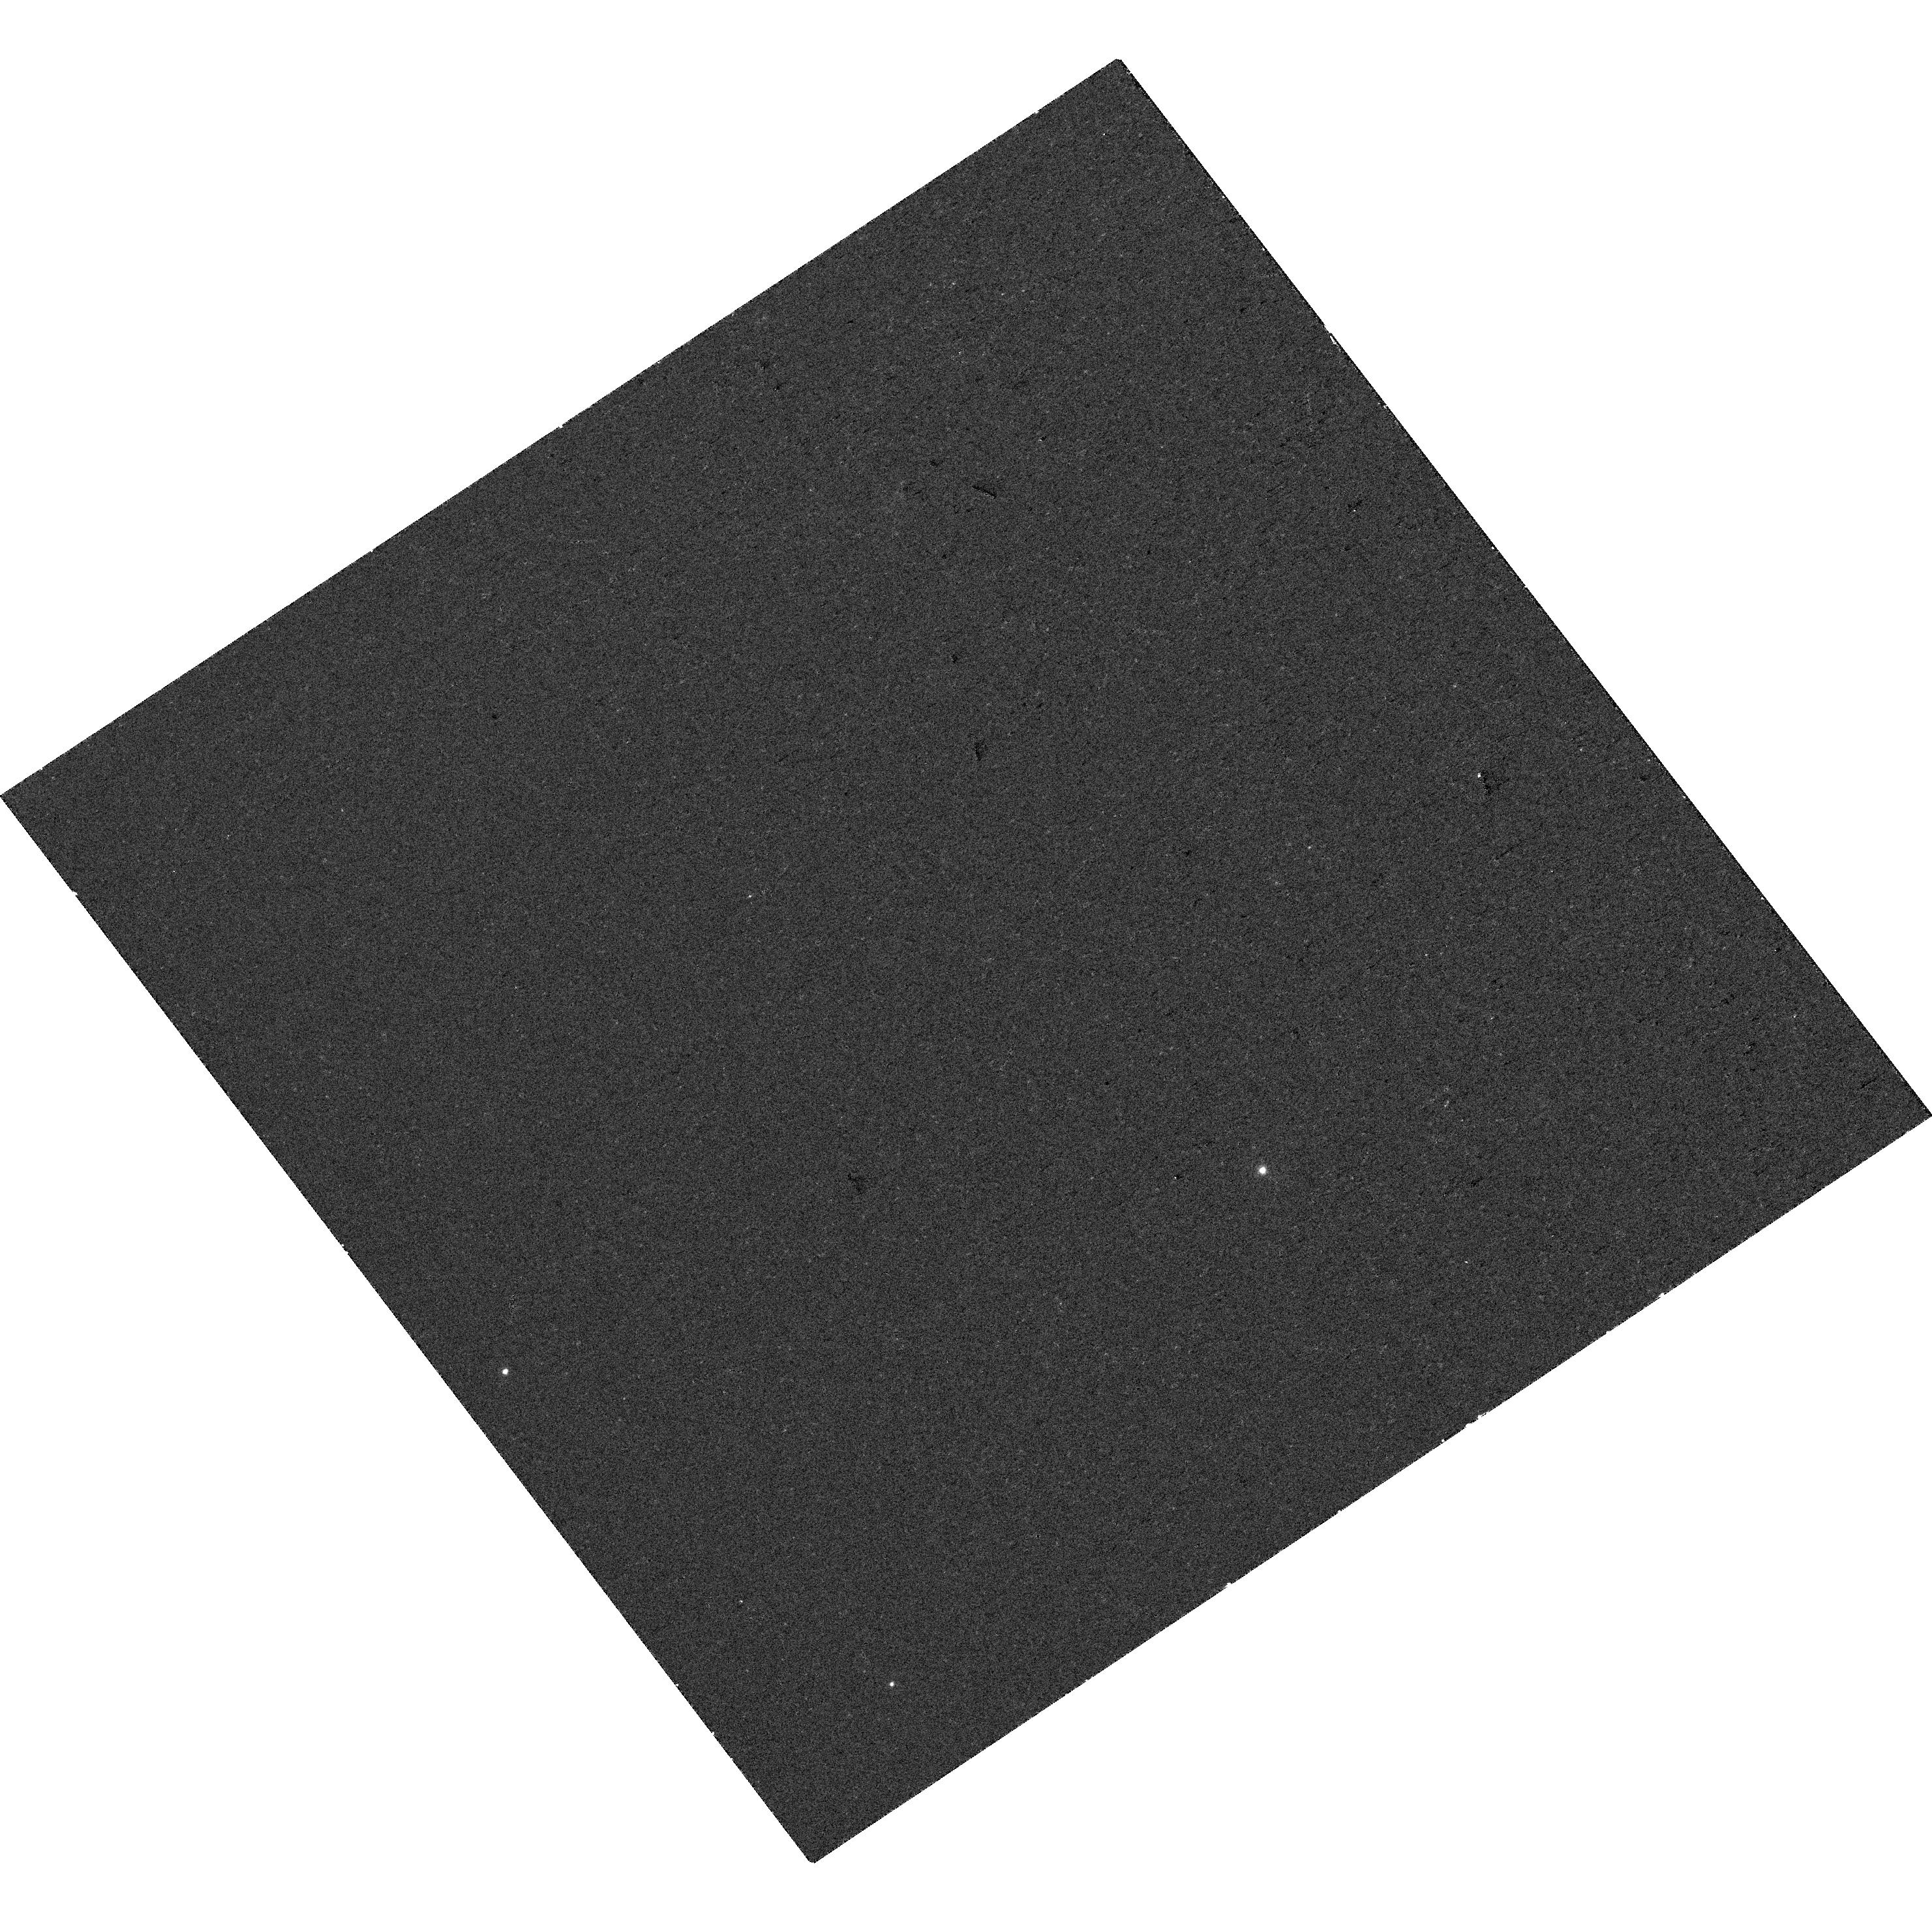
Target: AT2024PUZ. Instrument: WFC3/UVIS. Filter: F336W. Exposure: 18 min. Observation ID: hst_17854_01_wfc3_uvis_f336w_ifi801

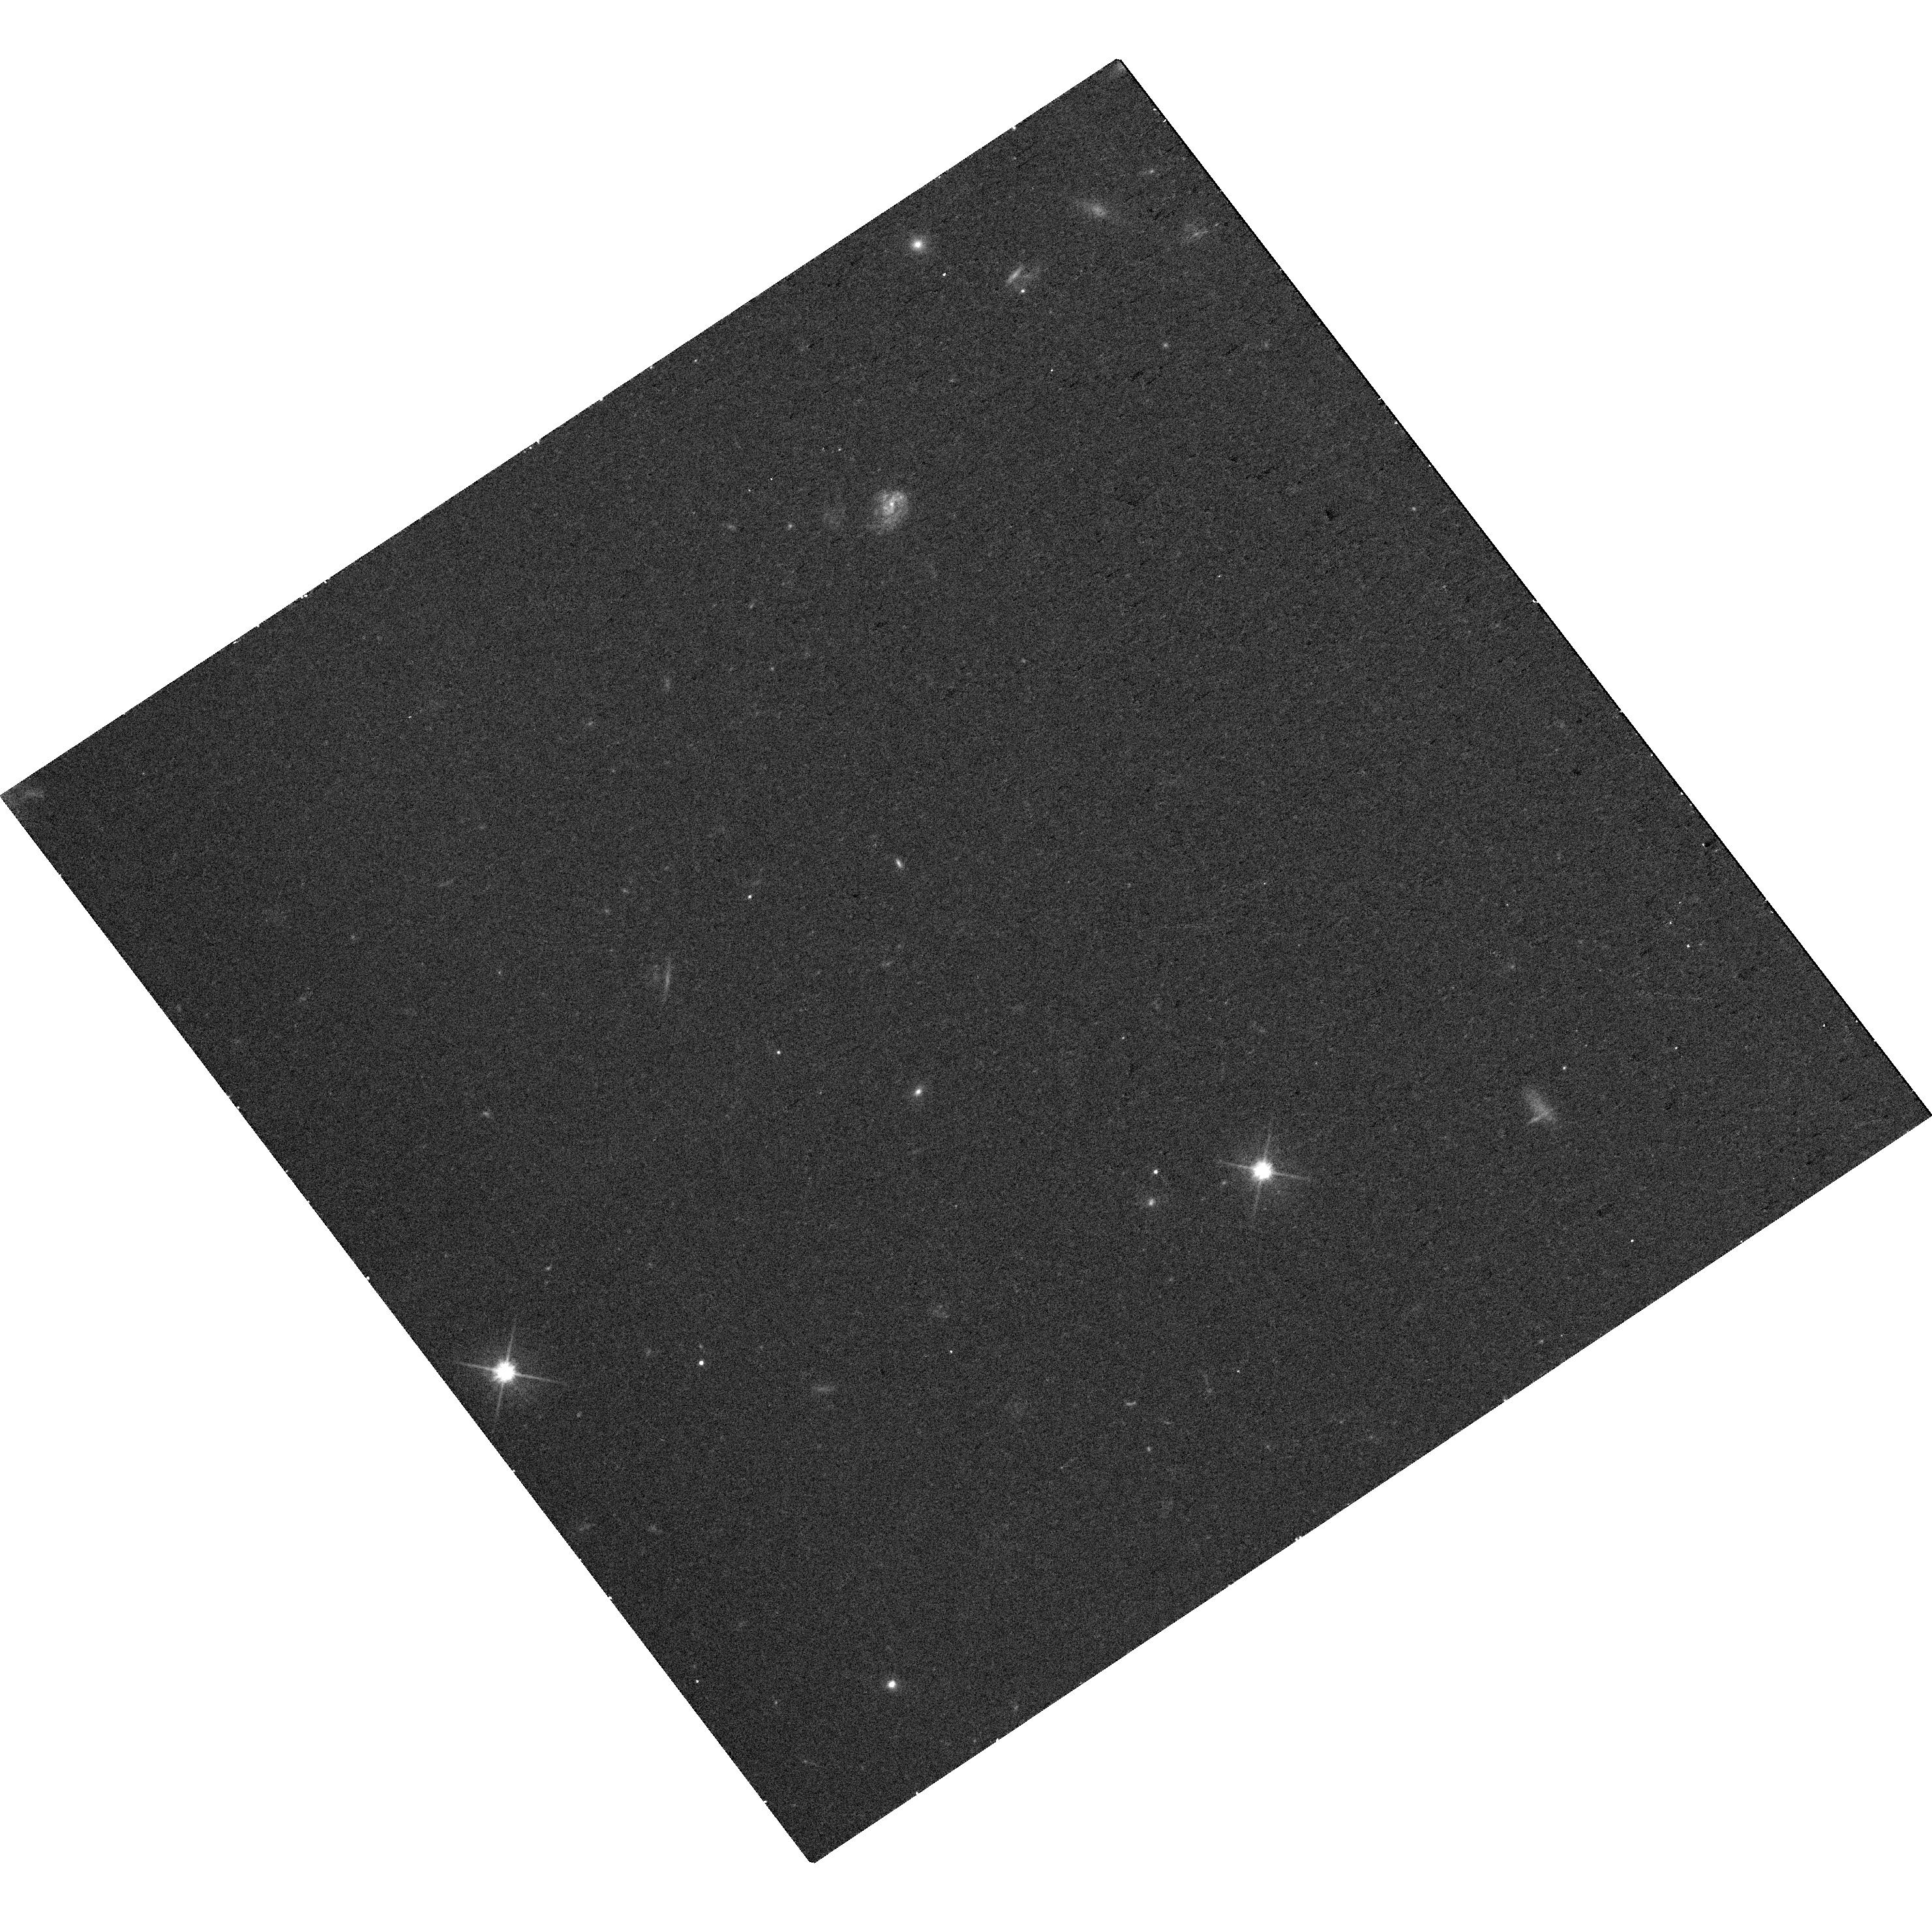
Target: AT2024PUZ. Instrument: WFC3/UVIS. Filter: F606W. Exposure: 17 min. Observation ID: hst_17854_01_wfc3_uvis_f606w_ifi801

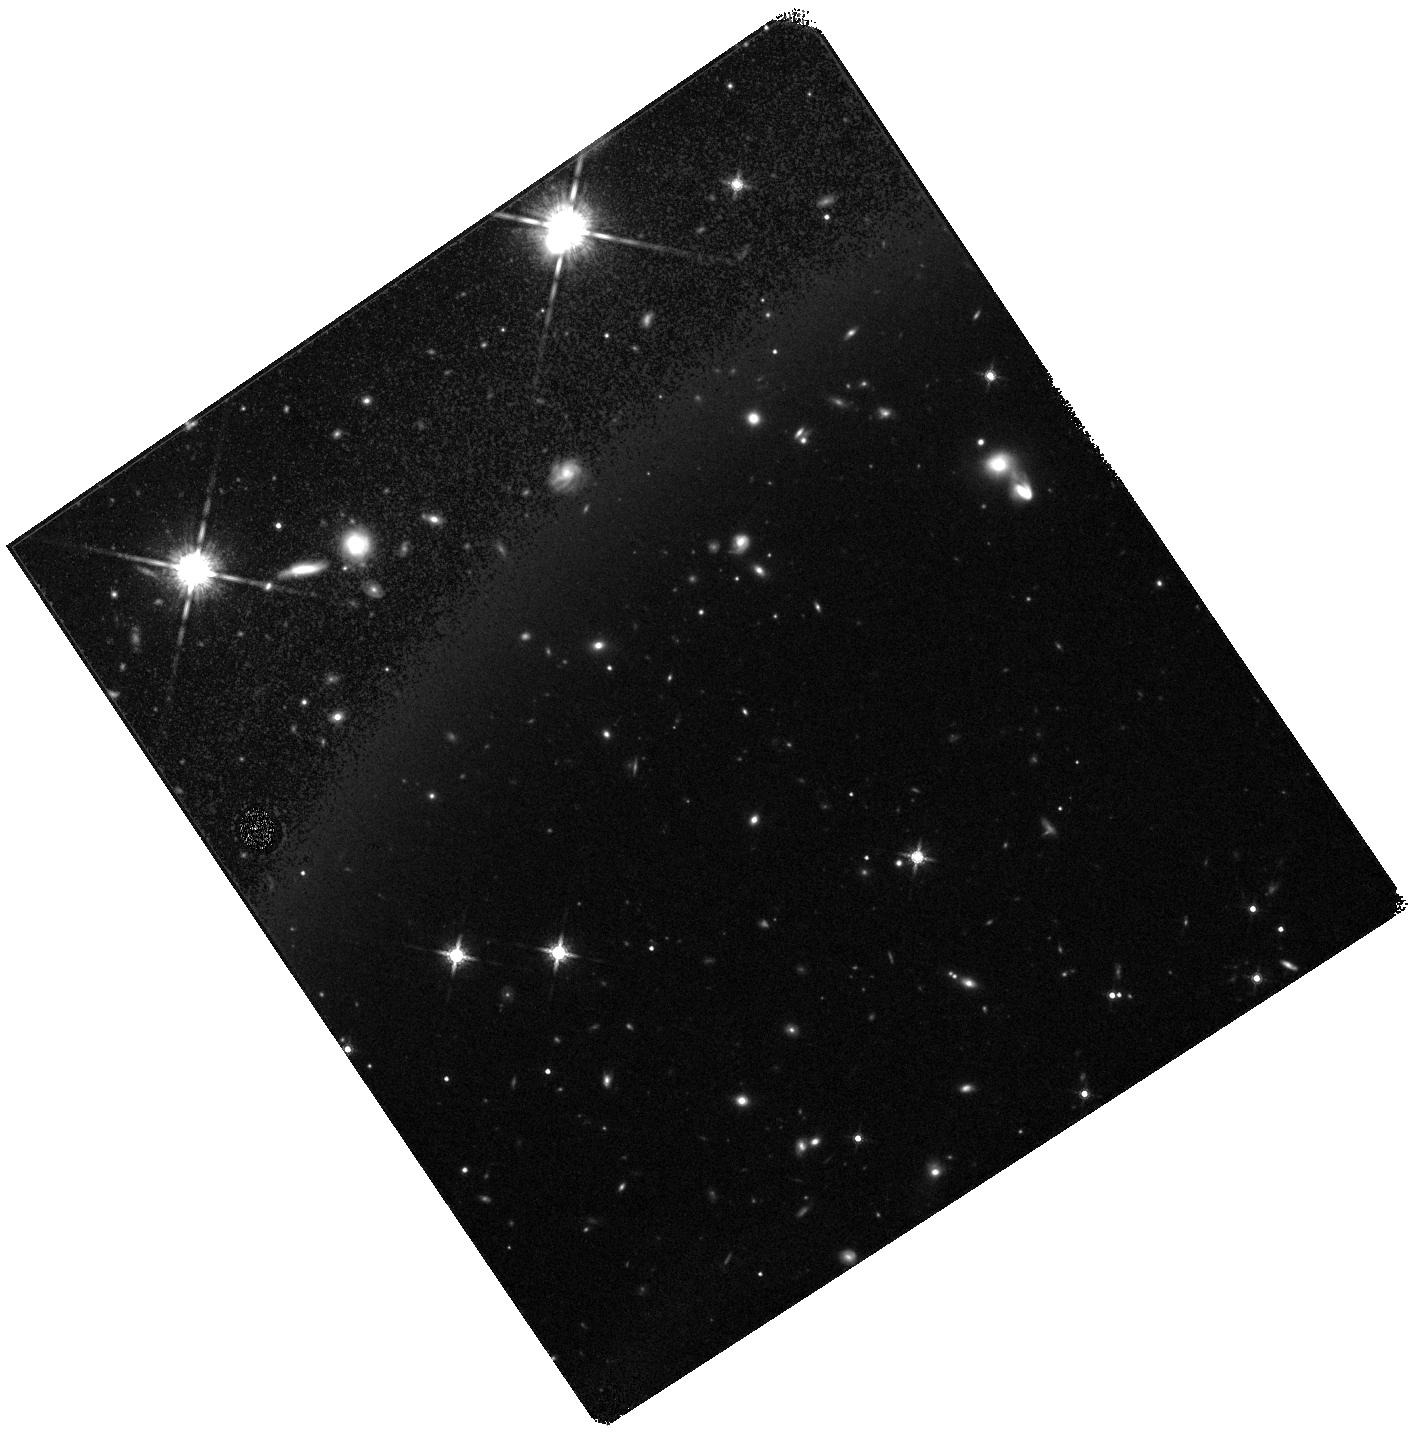
Target: AT2024PUZ. Instrument: WFC3/IR. Filter: F160W. Exposure: 18 min. Observation ID: hst_17854_01_wfc3_ir_f160w_ifi801

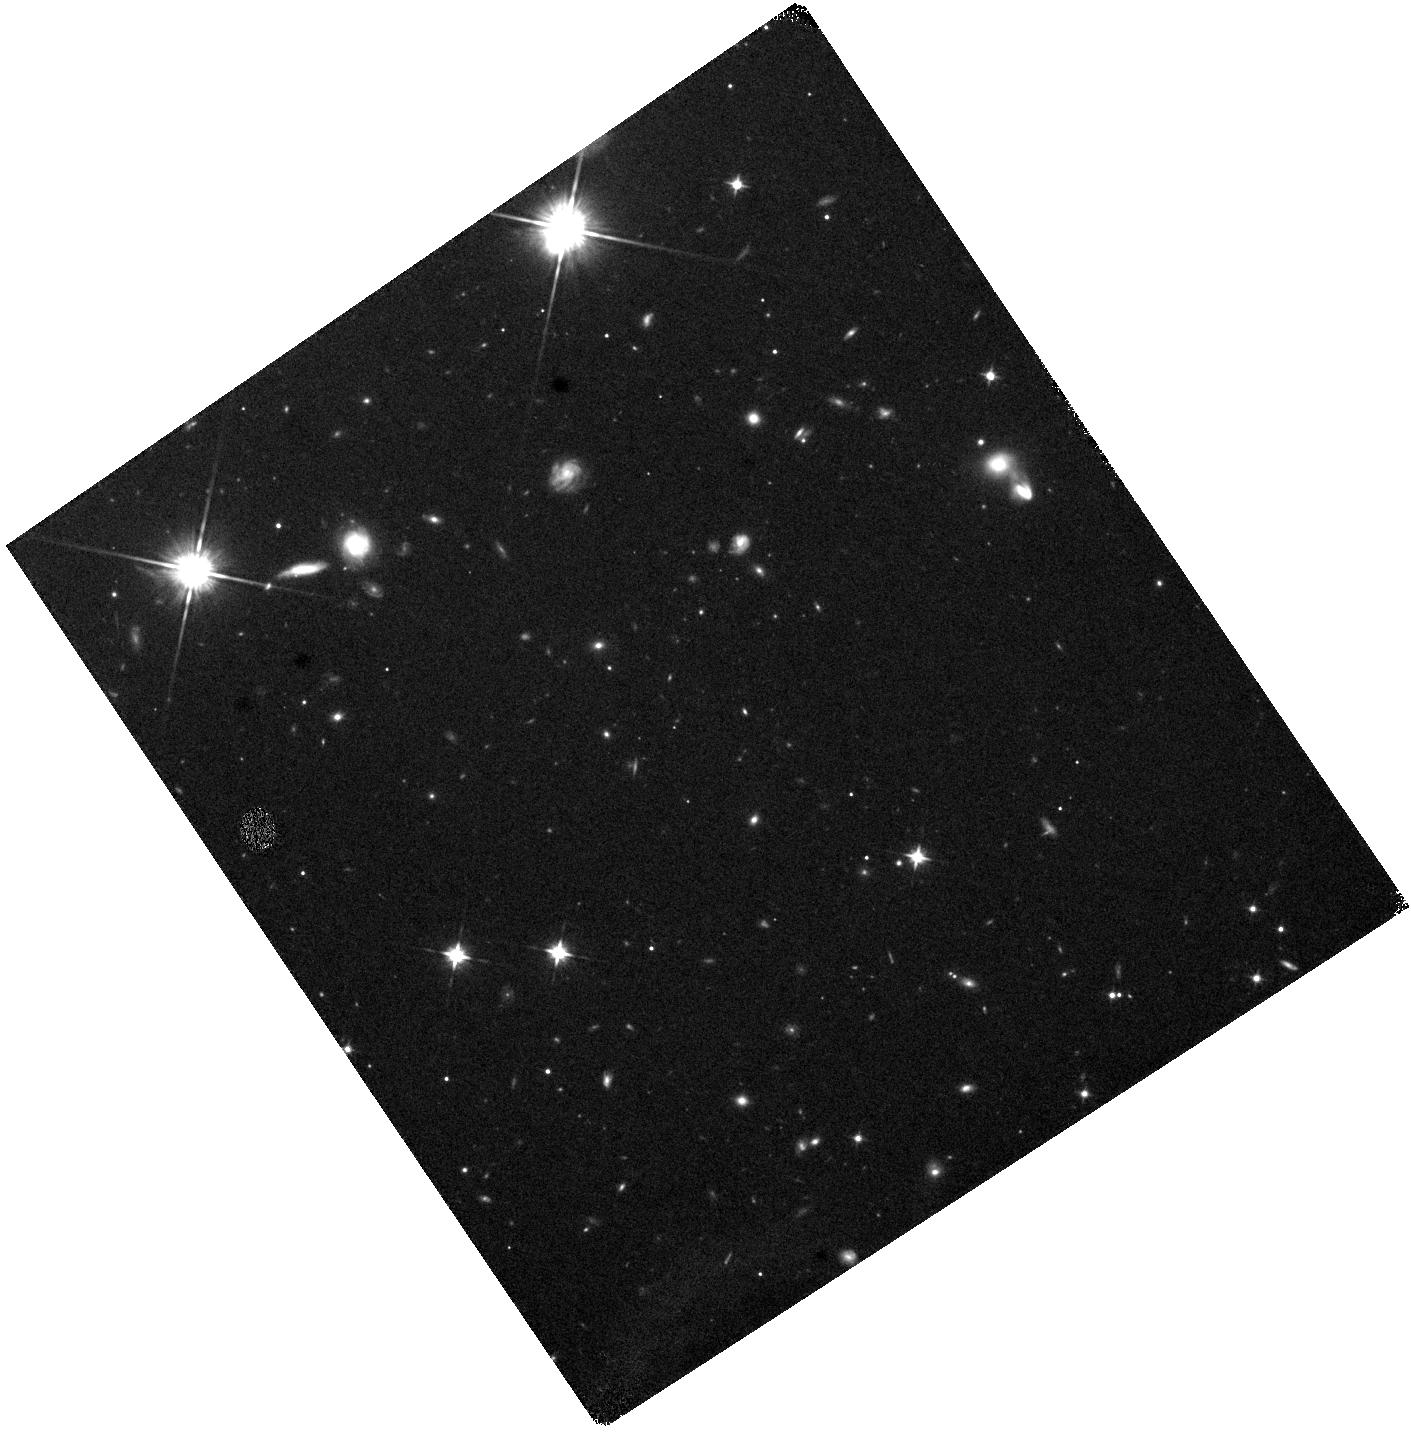
Target: AT2024PUZ. Instrument: WFC3/IR. Filter: F105W. Exposure: 18 min. Observation ID: hst_17854_01_wfc3_ir_f105w_ifi801

Late time constraints on a luminous LFBOT-TDE intermediate (PI: Somalwar, Jean)

We request two orbits of Hubble Space Telescope/WFC3 imaging to measure the position and spectral energy distribution of an unprecedented optical transient. This event, AT 2024puz is one of the rare times where we are presented with something truly new: it is remarkably luminous in the optical (~1e45 erg/s) and X-rays (~1e44 erg/s) while being very fast (~20 days above half-peak) and persistently blue. It is located within a dwarf galaxy: from current constraints, it appears offset from the host center of light, although the sensitivty and resolution are not enough to be certain. AT 2024puz resembles either the slowest, most luminous fast blue optical transient (LFBOT), or a fast but luminous tidal disruption event (TDE). LFBOTs are a new, mysterious class of transients for which the trigger is unknown. One popular model is IMBH TDEs. AT 2024puz may represent the bridge between LFBOTs and more typical TDEs: it is consistent with being an LFBOT definitively produced by an IMBH TDE. However, it is also consistent with stellar LFBOT models. There are two questions that we must answer to distinguish between stellar LFBOT and TDE models for AT 2024puz: (1) where is AT 2024puz located within its host galaxy and (2) how does the late-time optical/UV emission evolve? If AT 2024puz is nuclear or located away from star formation, it is may be a TDE. If it is off-nuclear and in a star-forming region, it may be associated with a massive star. The rate of the late-time optical/UV luminosity decline is predicted to be different for stellar and TDE models. These questions cannot be answered with ground based telescopes: HST imaging in four bands spanning the transient SED is required.